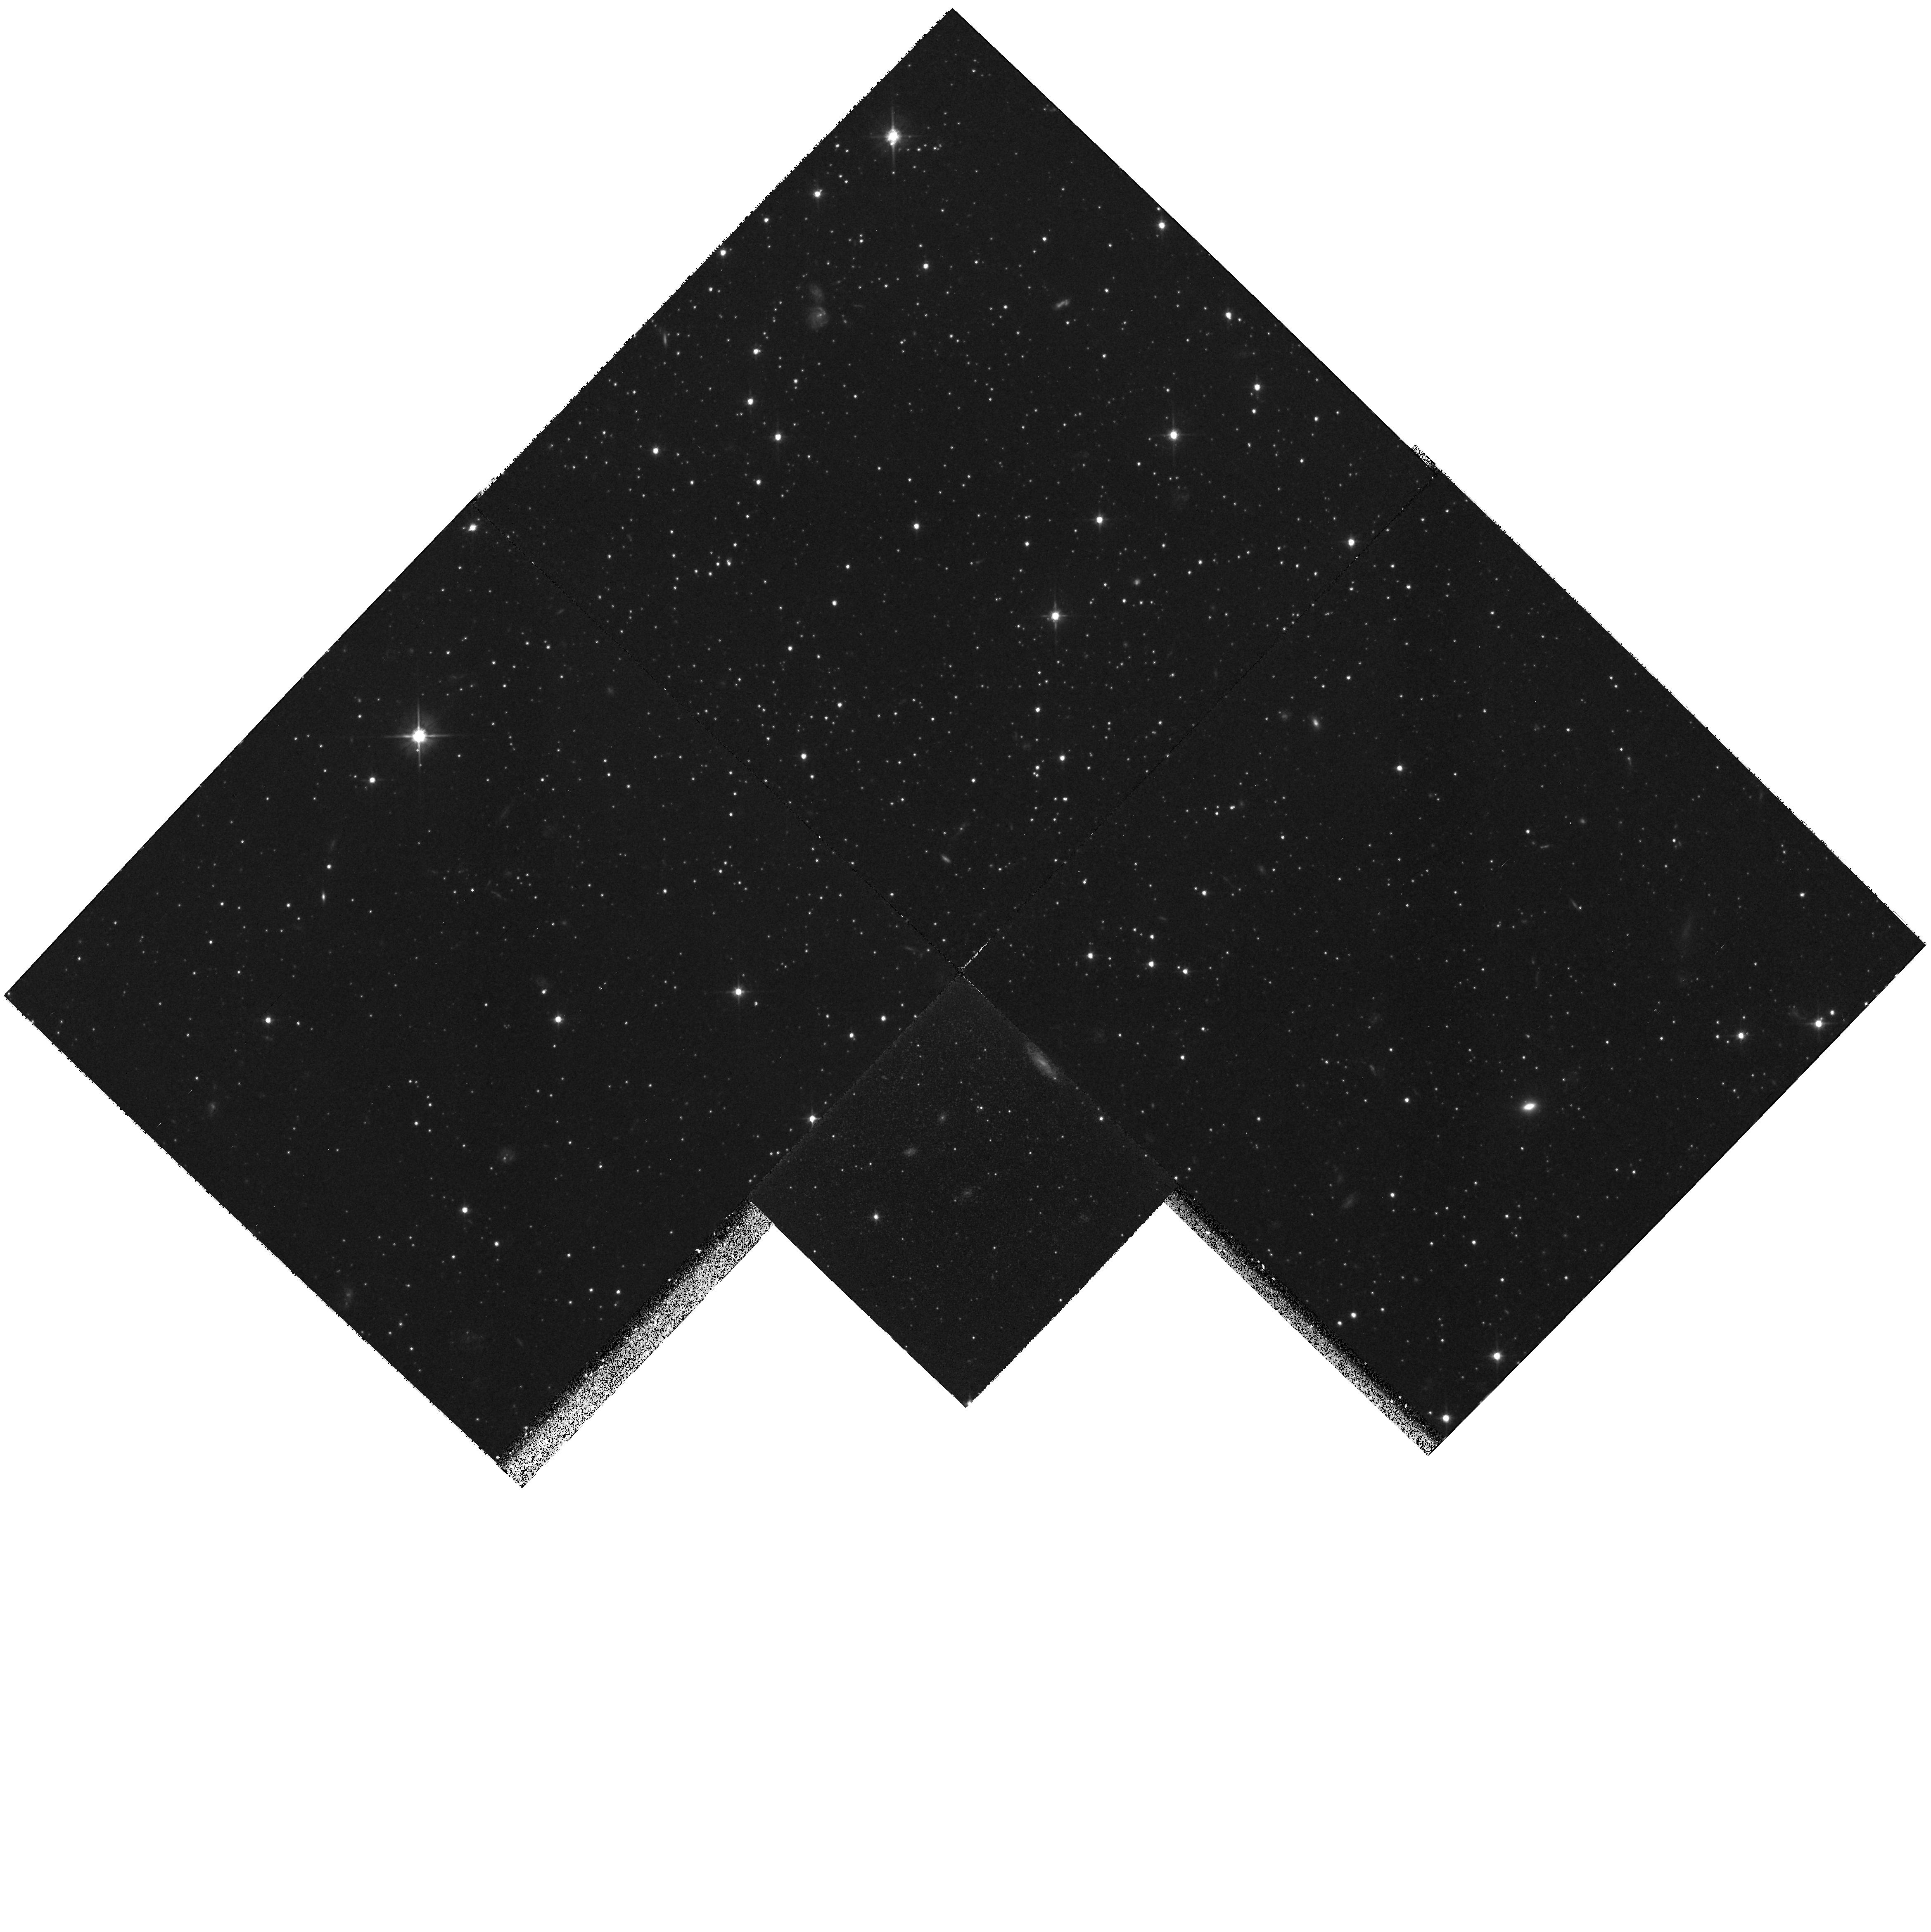
Target: DDO199. Instrument: WFPC2/PC. Filter: F606W. Exposure: 1.3 h. Observation ID: hst_6428_01_wfpc2_pc_f606w_u3wv01

The nature of the density cusp in the core of Ursa Minor (PI: Battinelli, Paola)

The determination by Hargreaves et al. (1994, MNRAS 271, 639) of a mass-to-light ratio of M/L = 59 for the core of Ursa Minor and the recent finding by Demers et al. (1995, MNRAS 274,491) of a central cusp in the stellar surface density profile strongly suggest the presence of a black hole in Ursa Minor. Thus, we plan to use the WFPC2 to determine the stellar surface density profile of the central part of the core of Ursa Minor so to obtain a very precise definition of the cusp. This is crutial for a reliable estimate of the central mass. Ursa Minor observations will be compared to black hole models of Quinlan et al. (1995, ApJ 440, 554) to obtain the parameters of the black hole and also to set limits on the properties of the core of Ursa Minor.